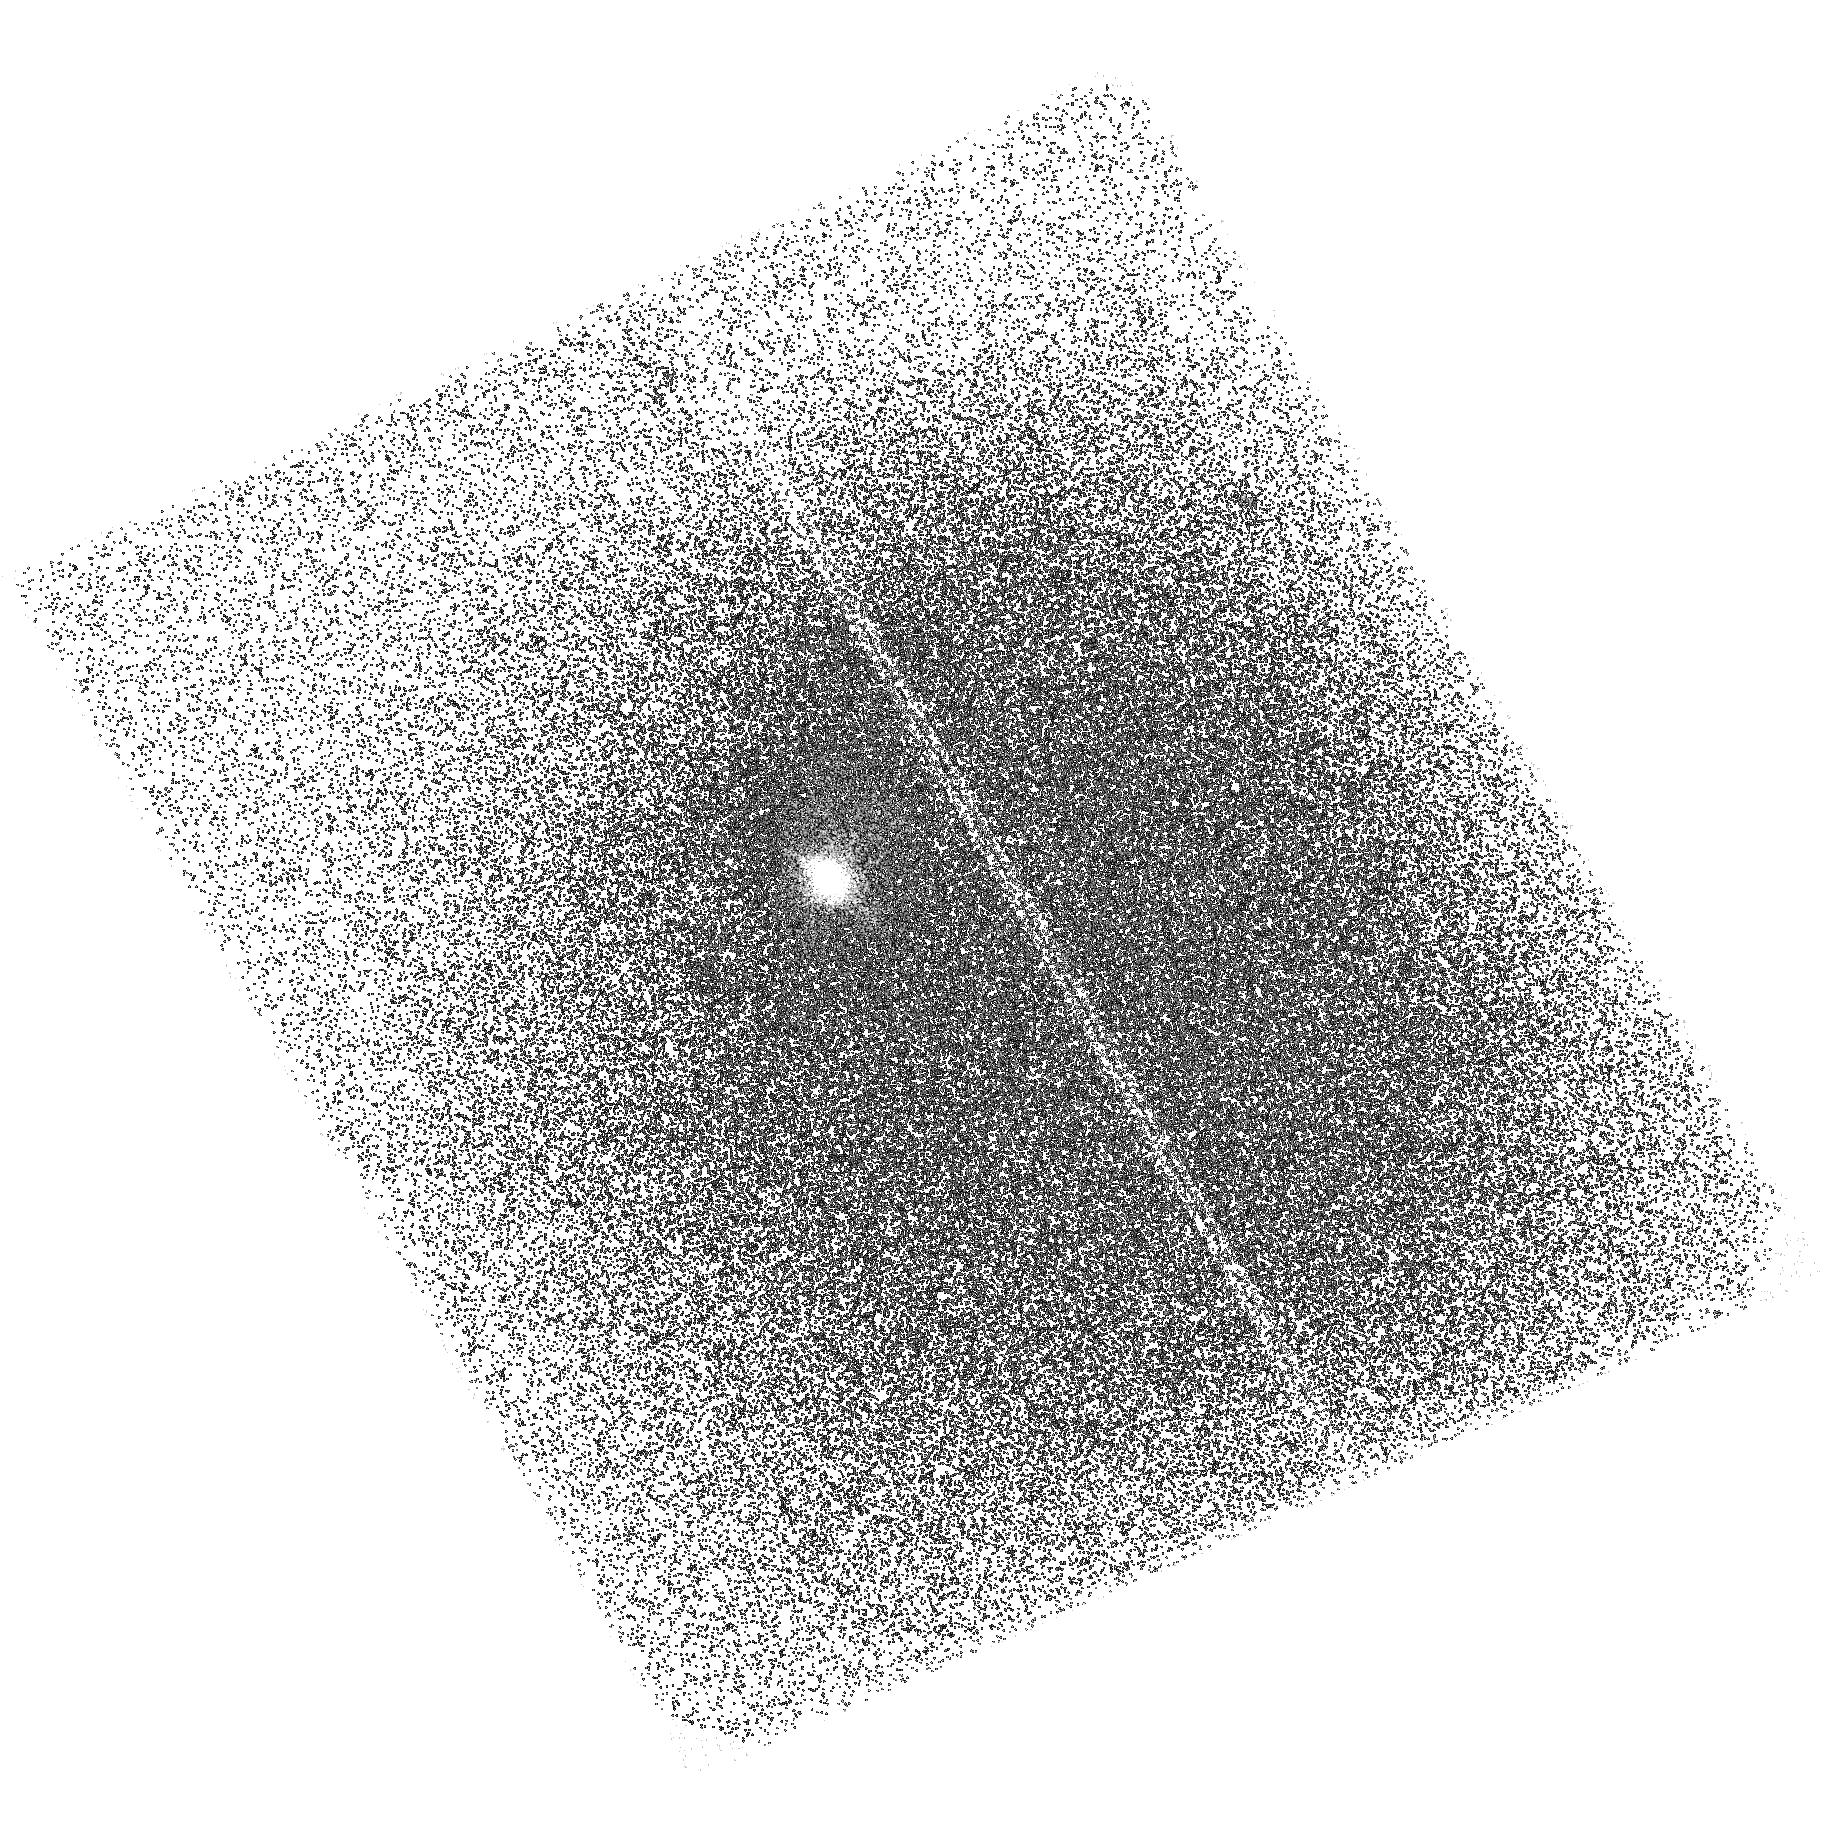
Target: GAL-115544-014740
Instrument: ACS/SBC
Filter: F140LP
Exposure: 37 min
Observation ID: hst_14749_02_acs_sbc_f140lp_jd4x02

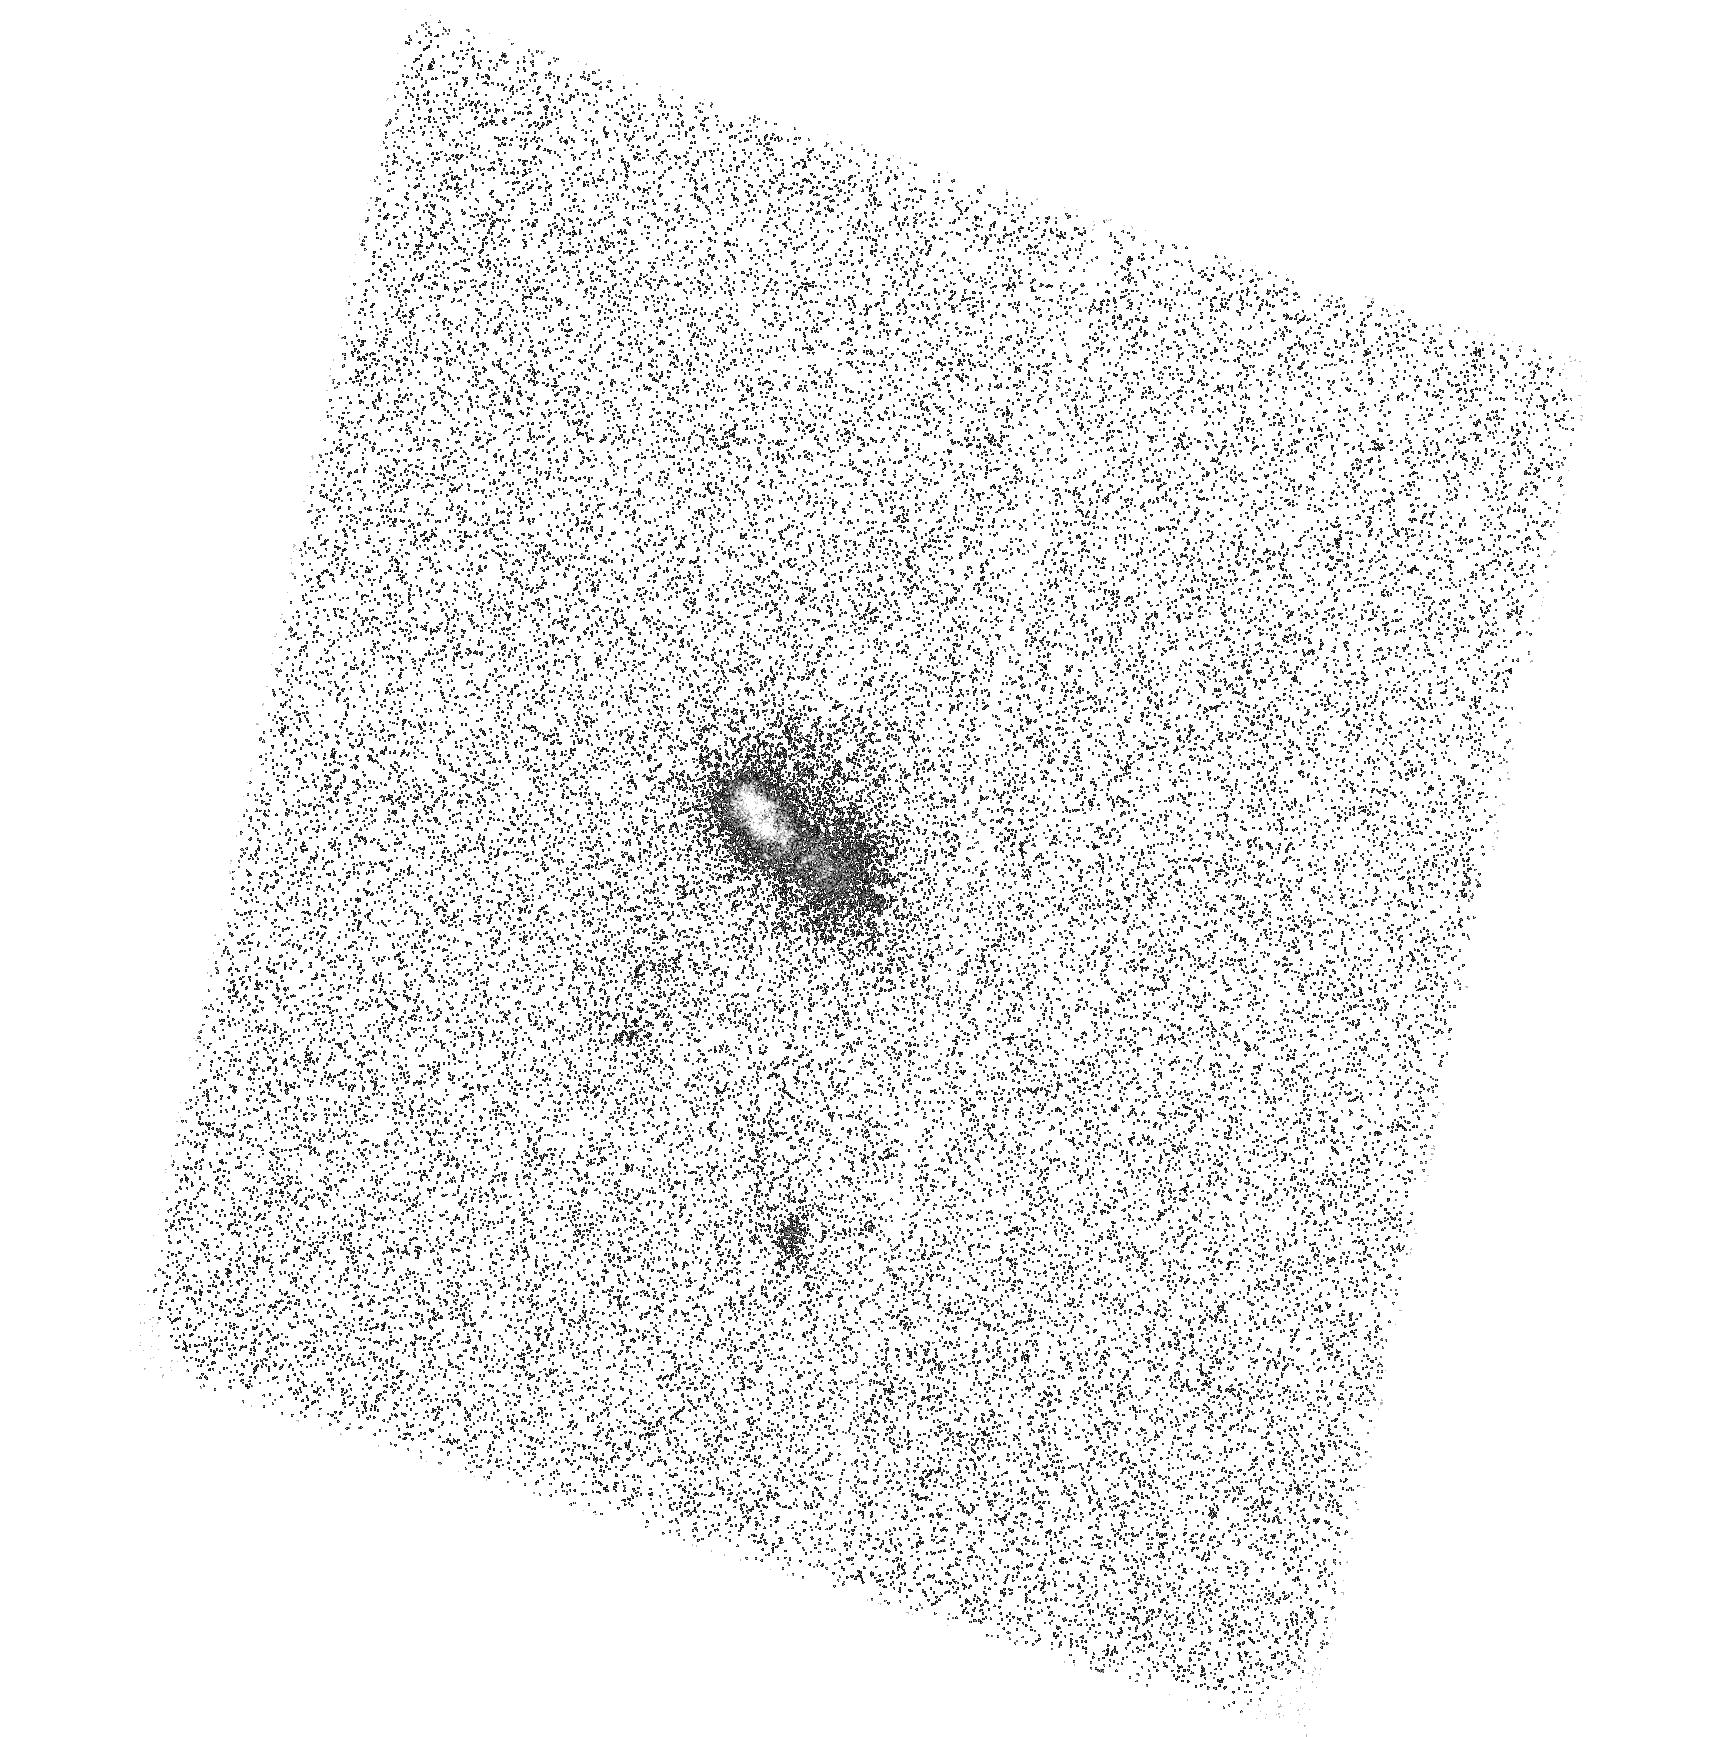
Target: GAL-224024-092748
Instrument: ACS/SBC
Filter: F140LP
Exposure: 37 min
Observation ID: hst_14749_03_acs_sbc_f140lp_jd4x03

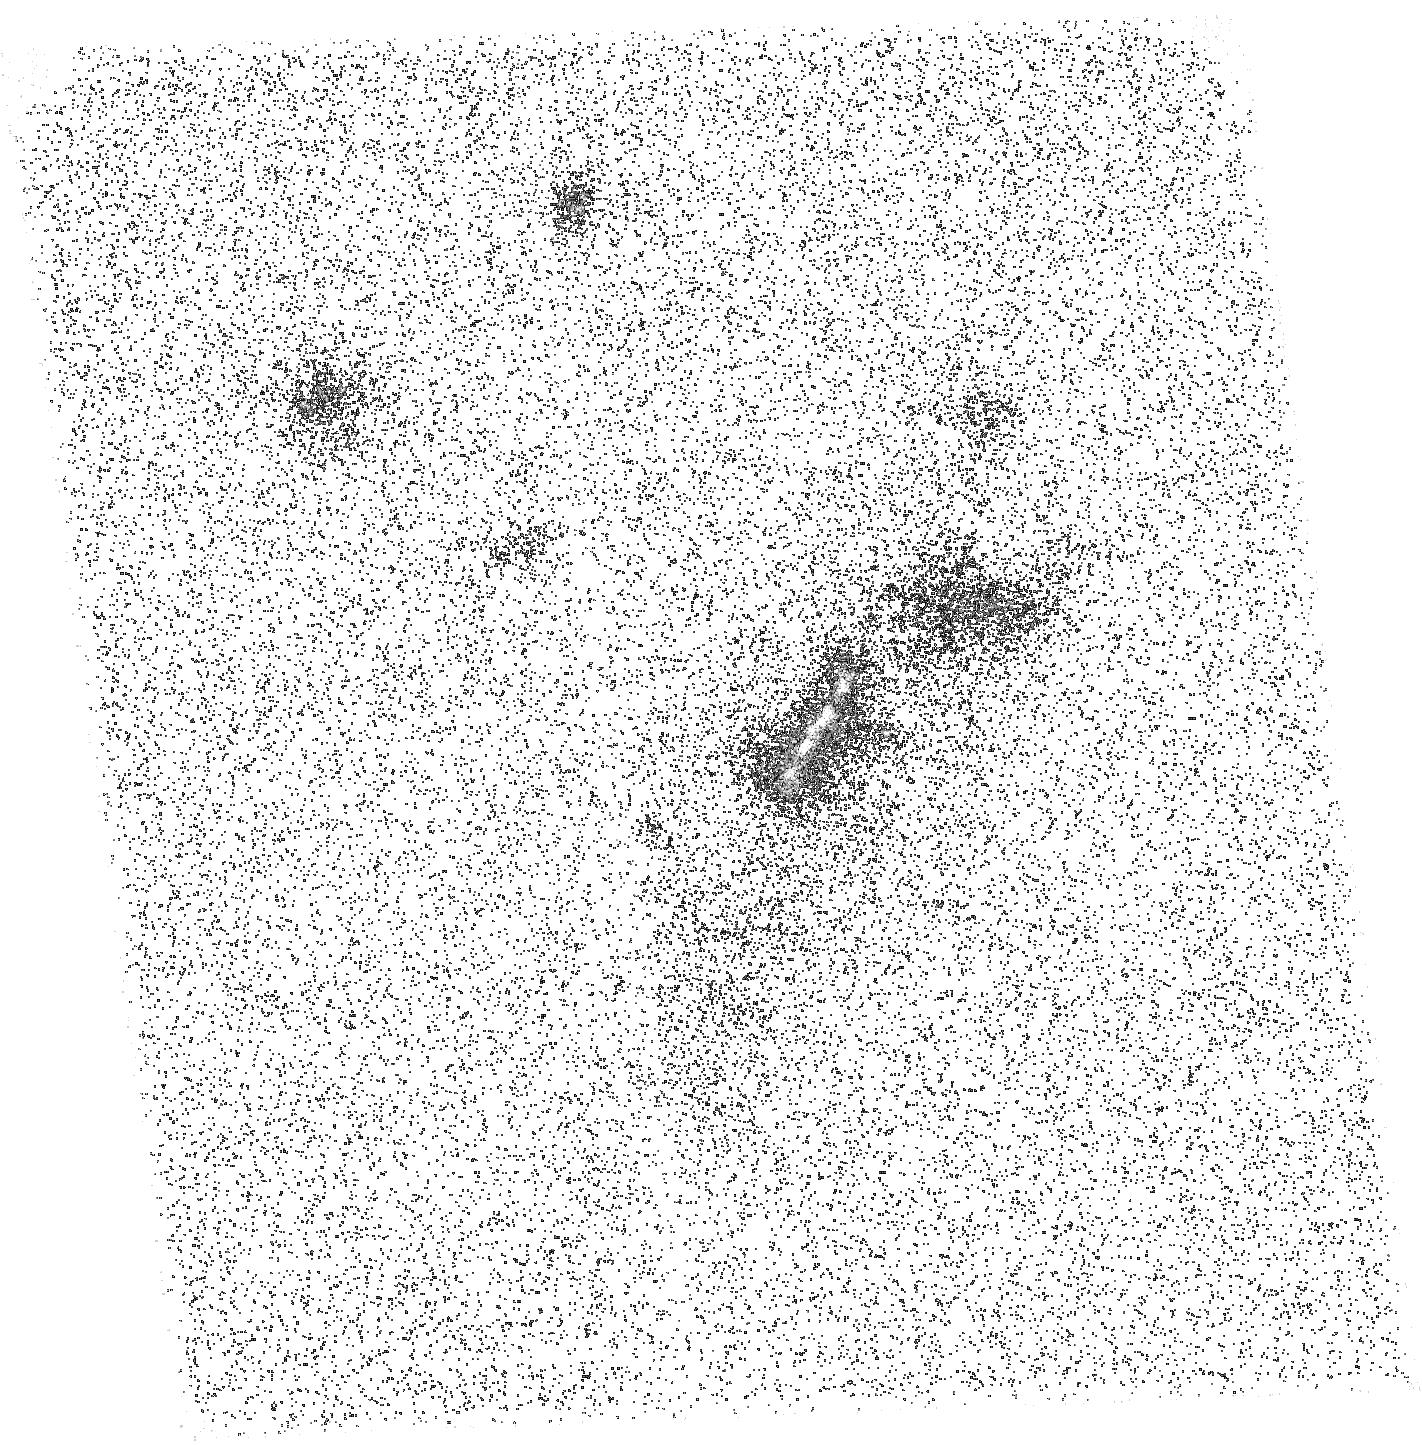
Target: GAL-011341+010608
Instrument: ACS/SBC
Filter: F140LP
Exposure: 37 min
Observation ID: hst_14749_01_acs_sbc_f140lp_jd4x01

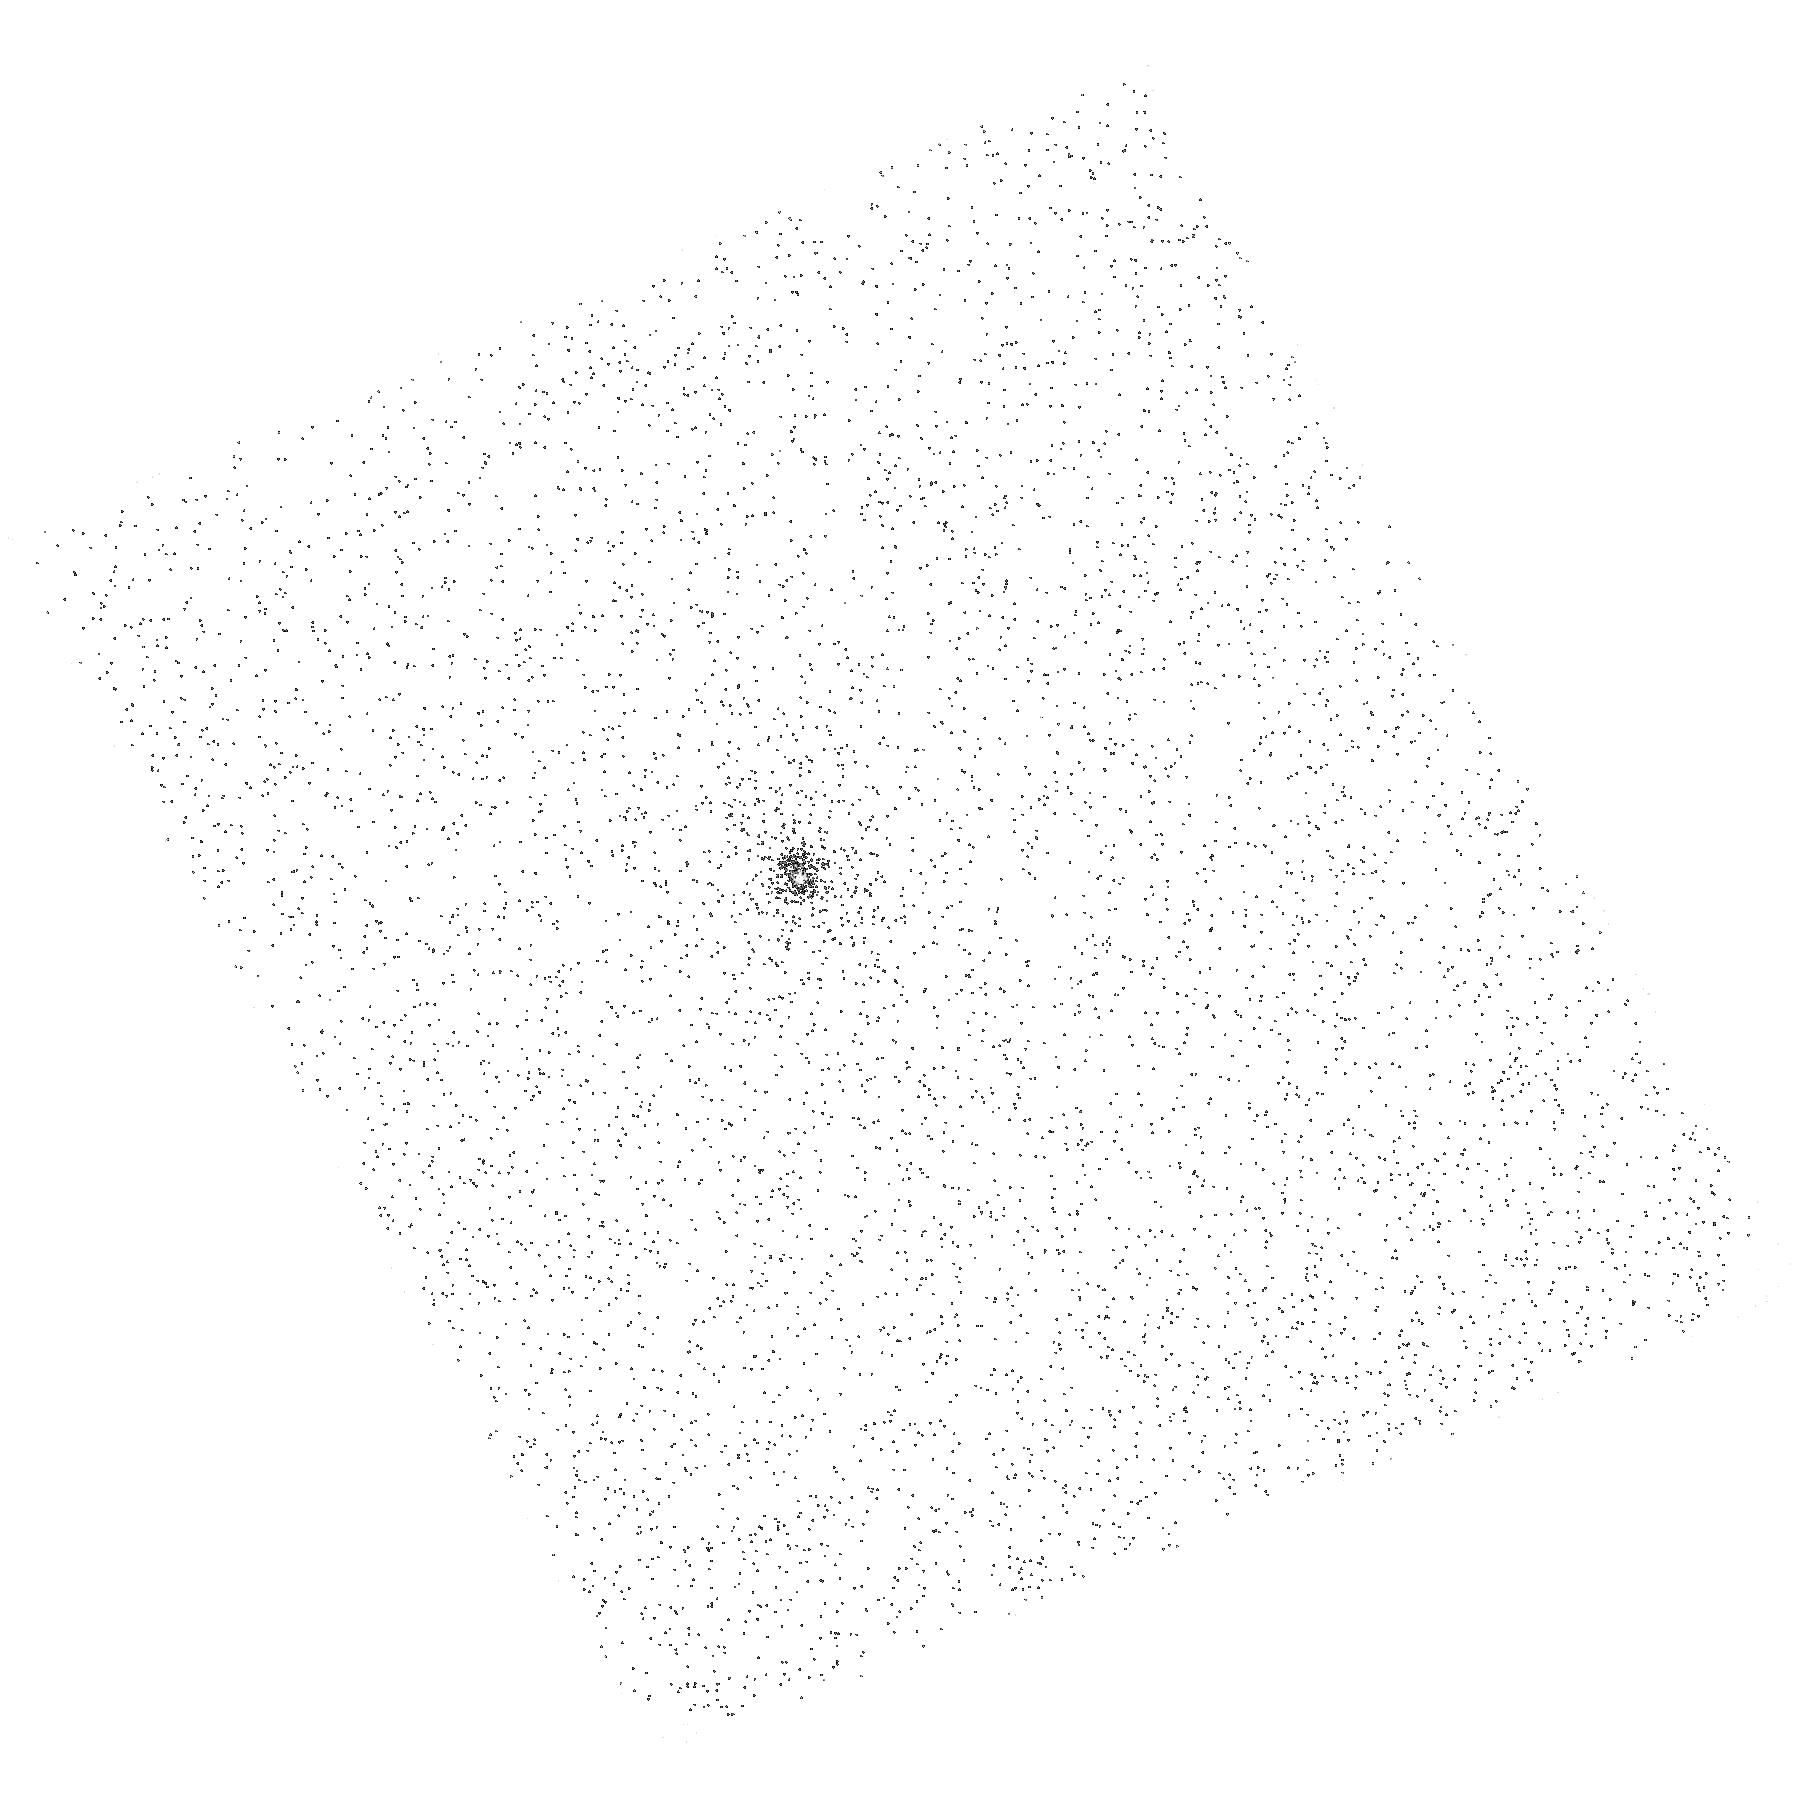
Target: GAL-115544-014740
Instrument: ACS/SBC
Filter: F165LP
Exposure: 10 min
Observation ID: hst_14749_52_acs_sbc_f165lp_jd4x52

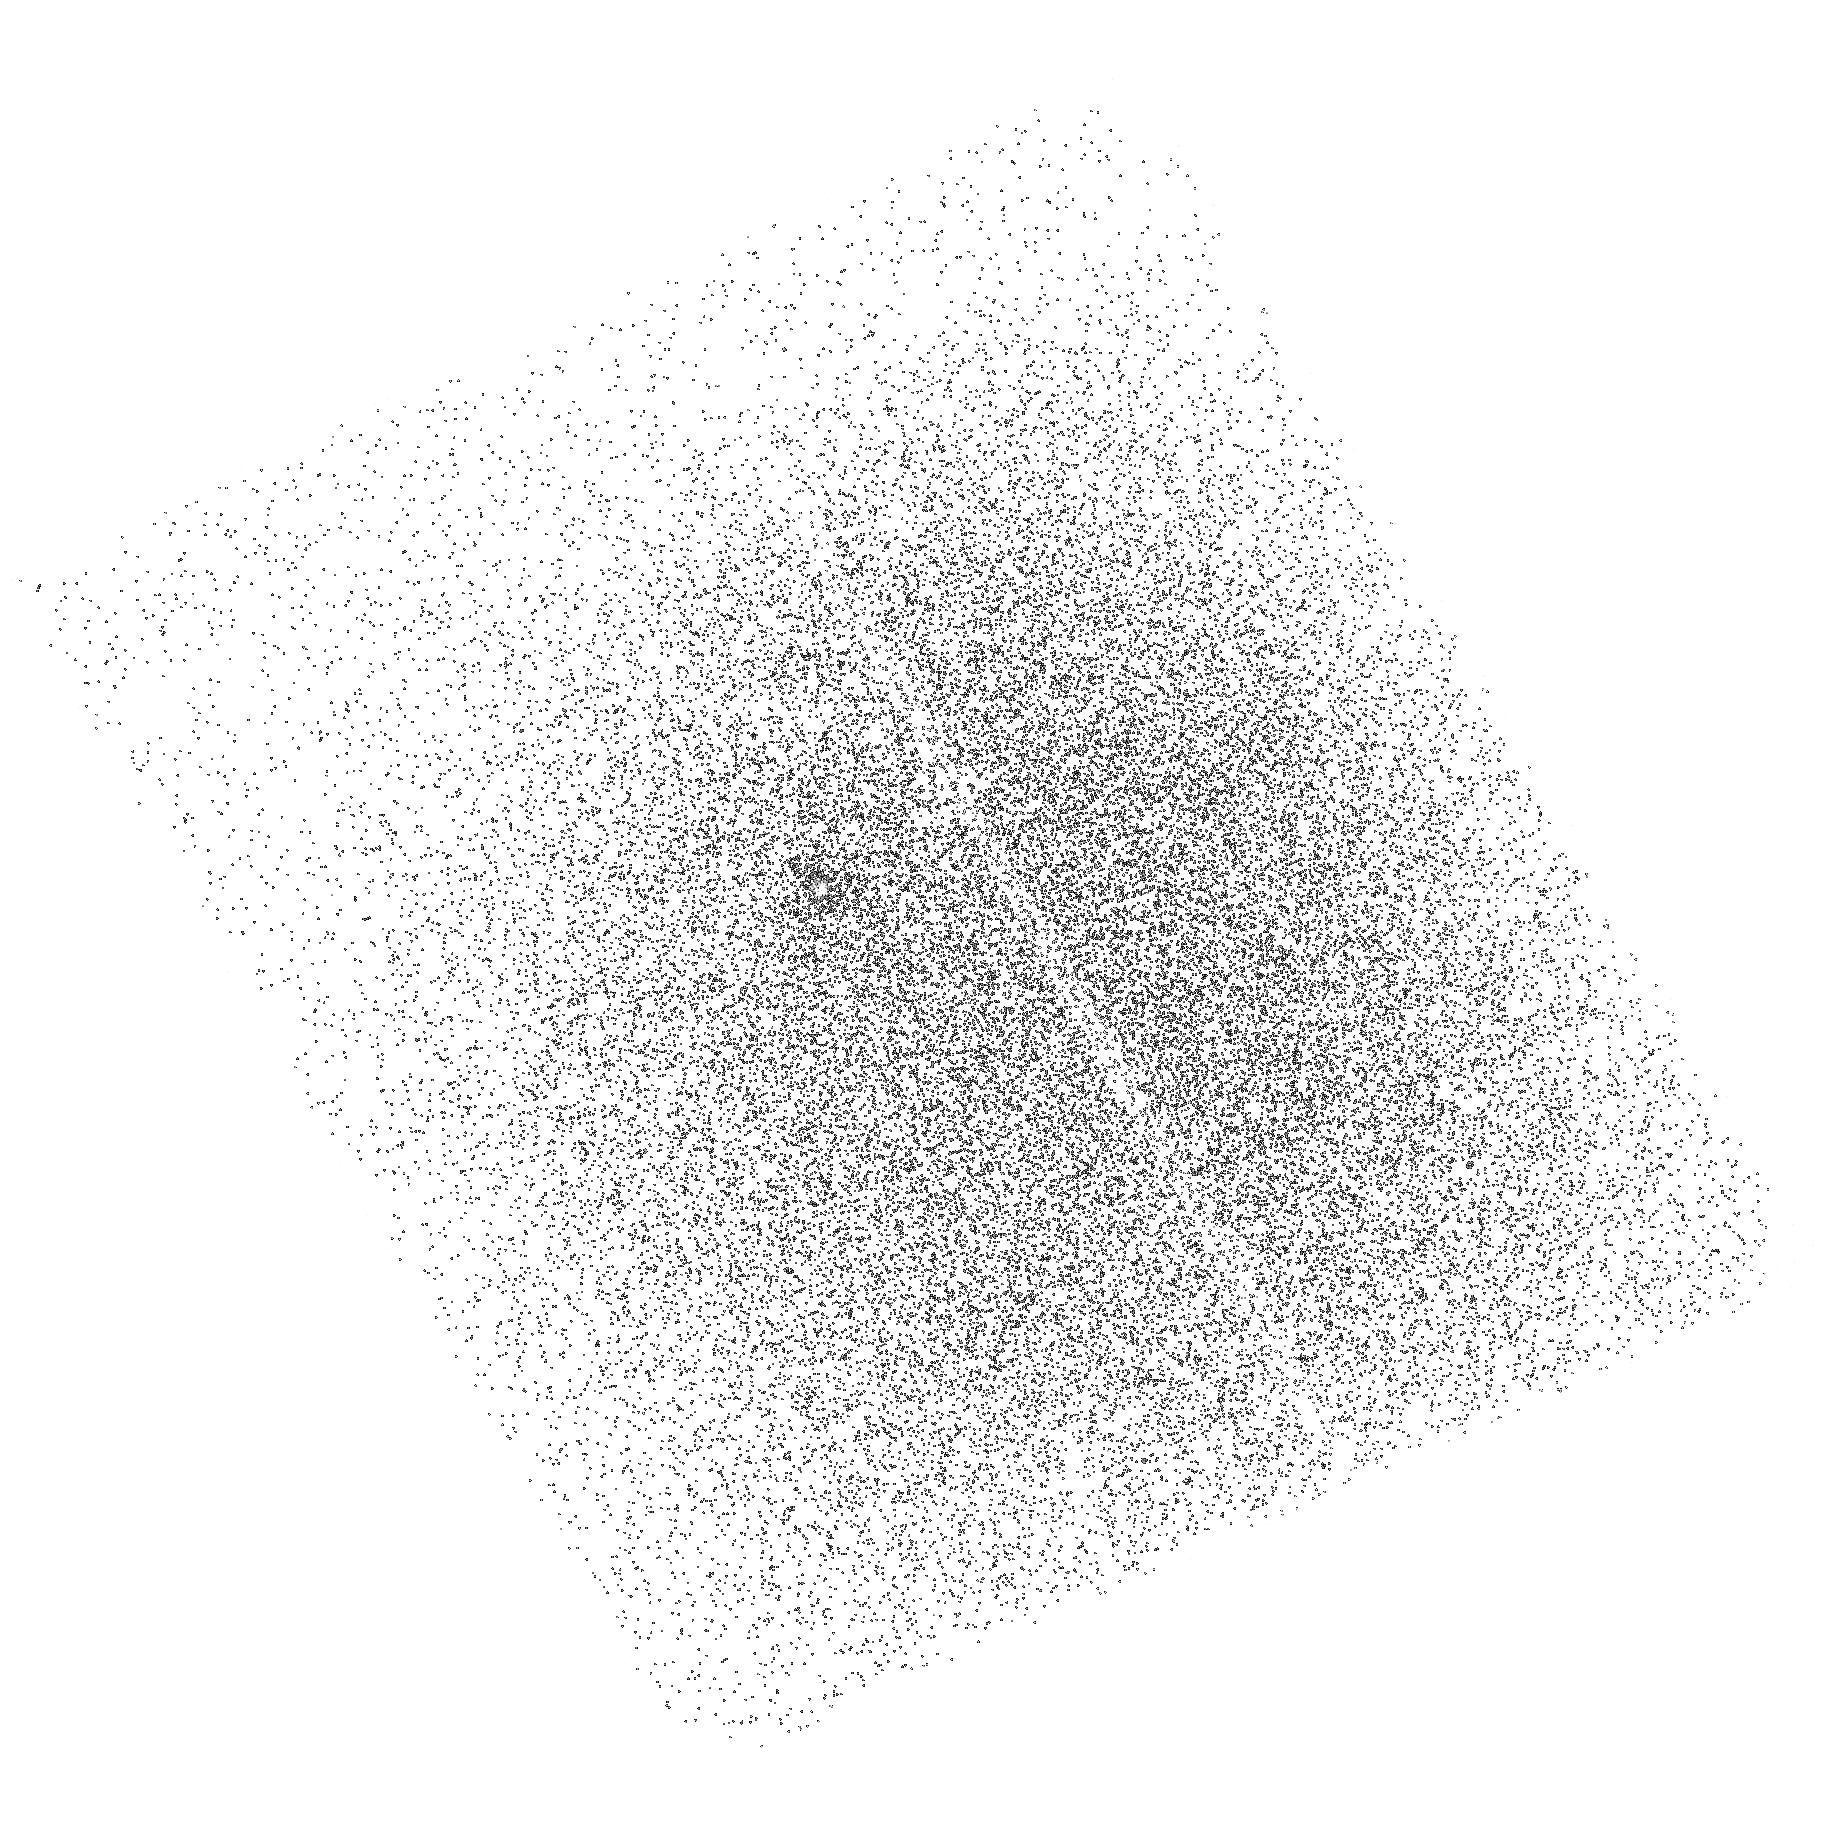
Target: GAL-115544-014740
Instrument: ACS/SBC
Filter: F165LP
Exposure: 10 min
Observation ID: hst_14749_02_acs_sbc_f165lp_jd4x02

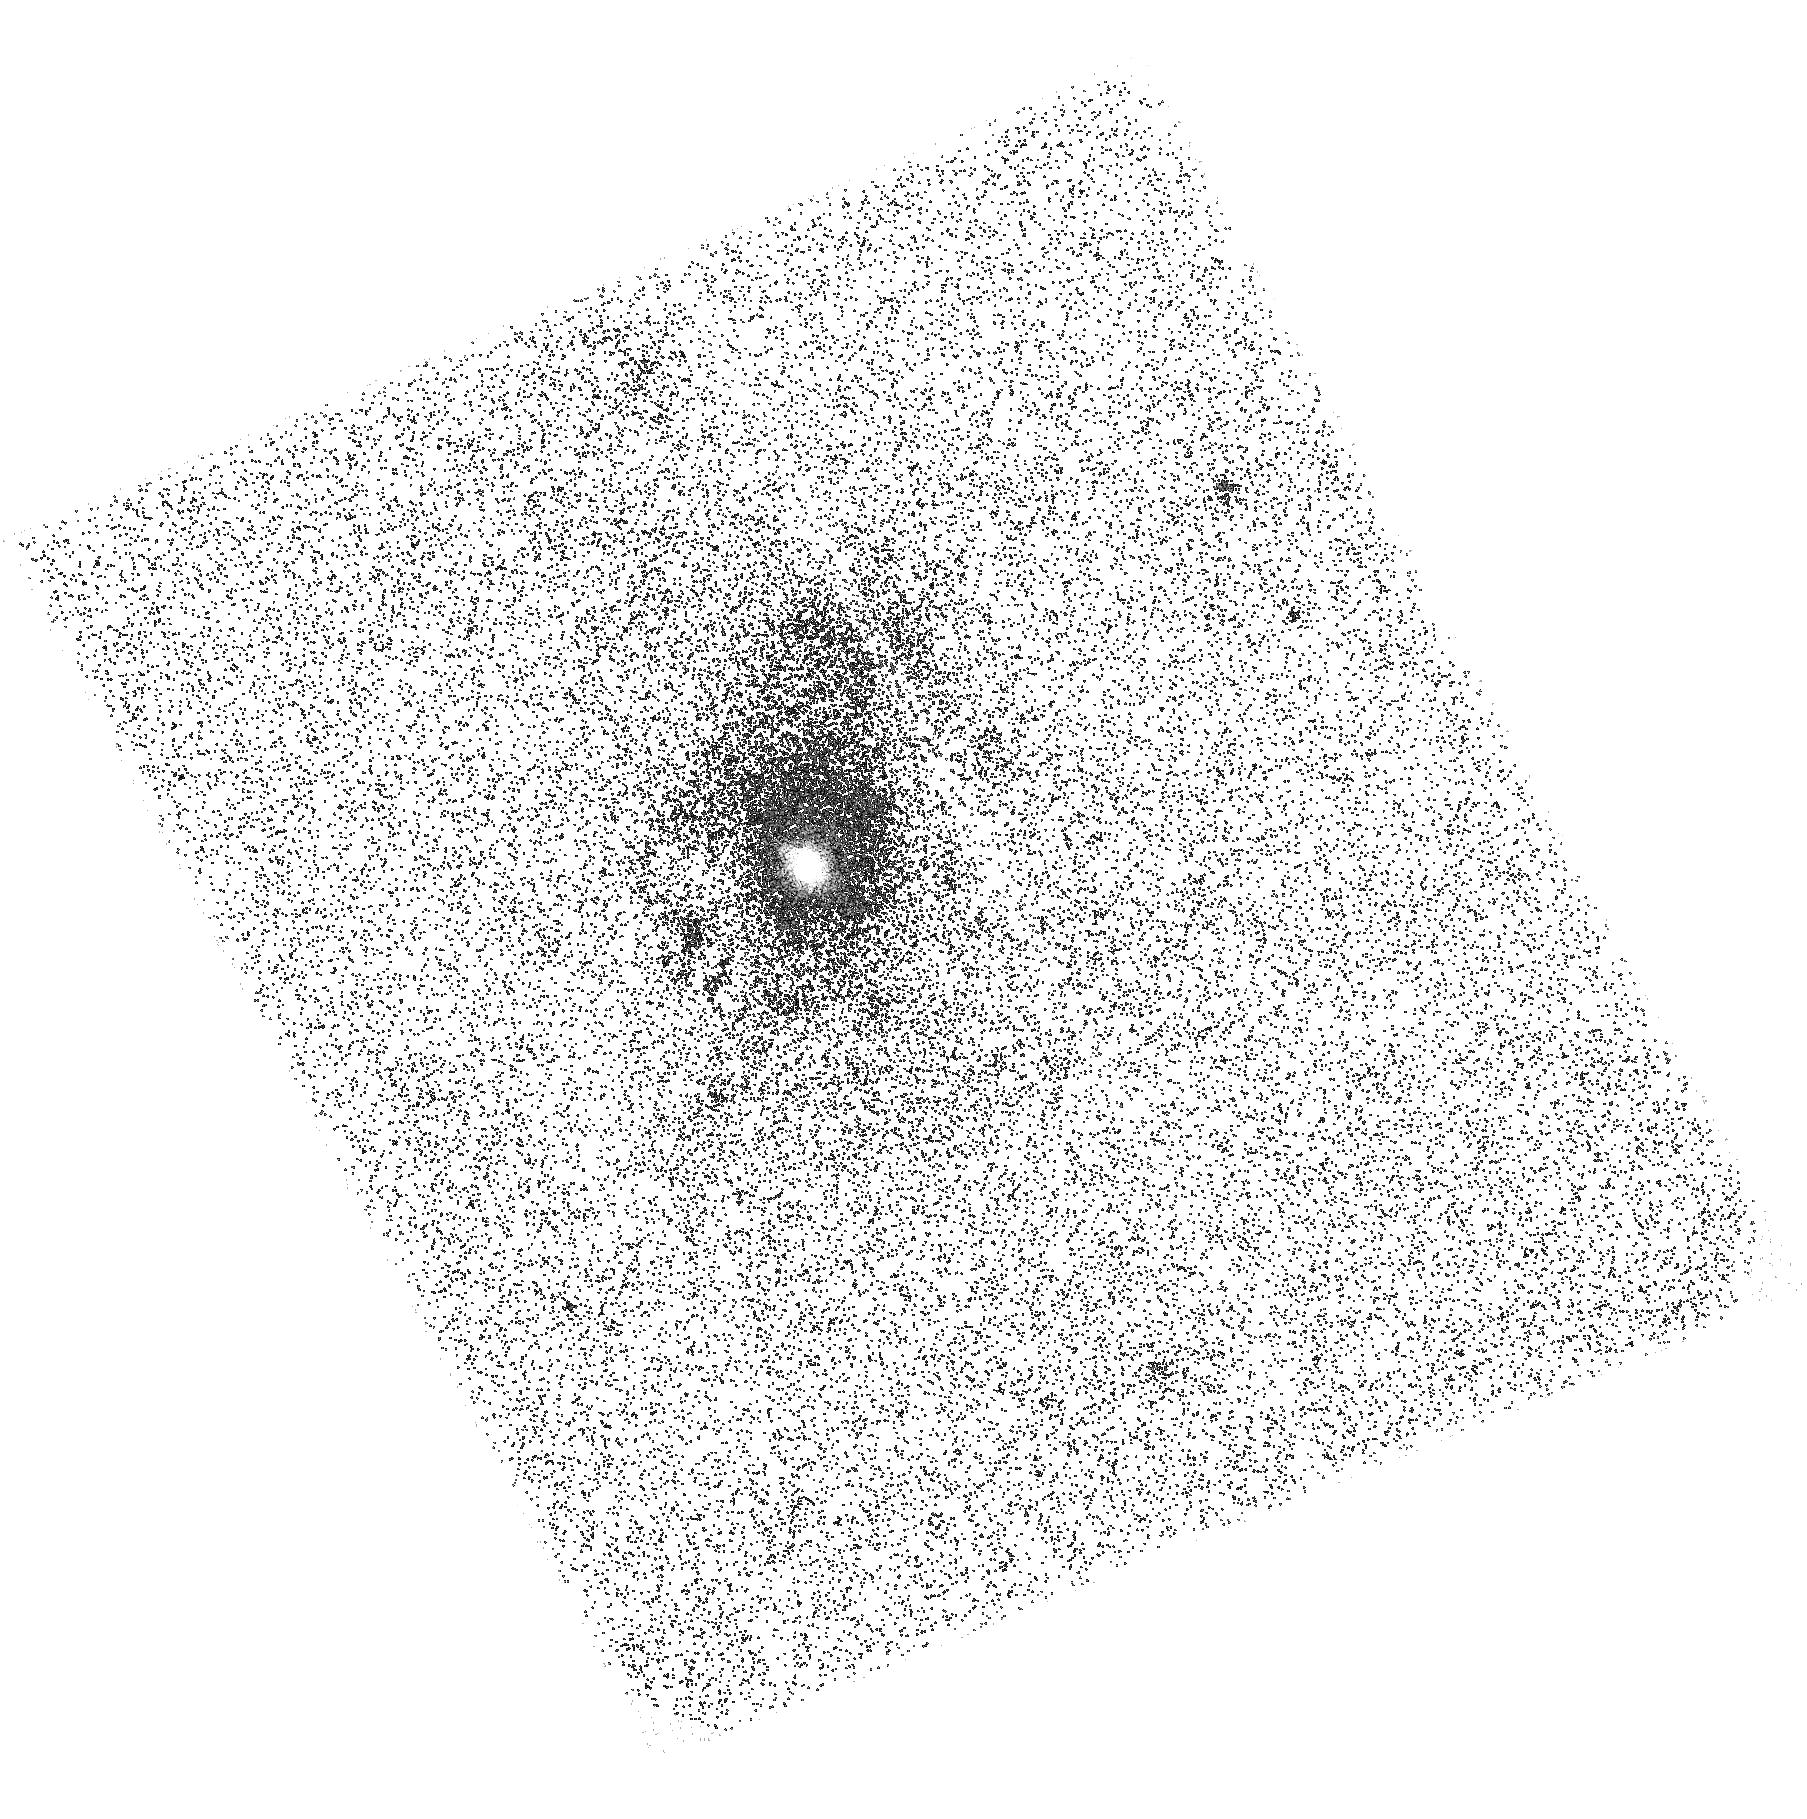
Target: GAL-115544-014740
Instrument: ACS/SBC
Filter: F140LP
Exposure: 37 min
Observation ID: hst_14749_52_acs_sbc_f140lp_jd4x52

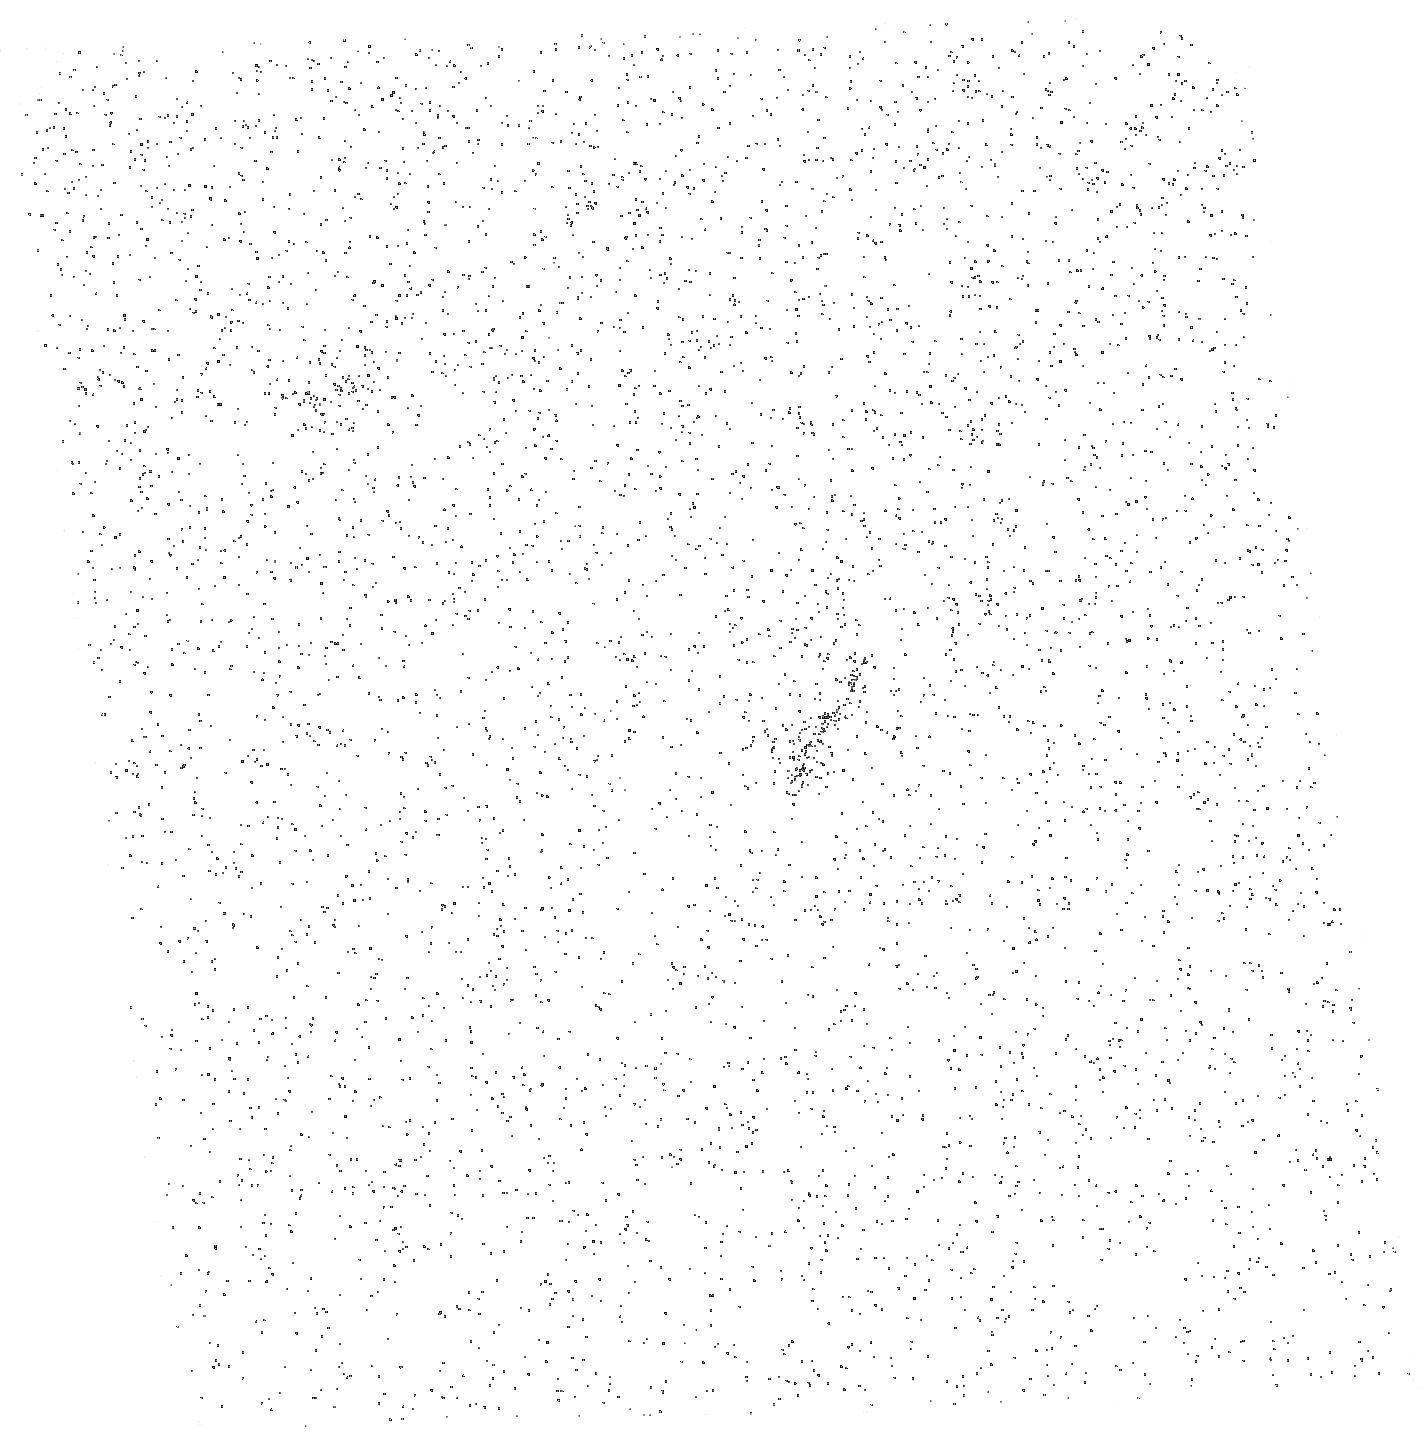
Target: GAL-011341+010608
Instrument: ACS/SBC
Filter: F165LP
Exposure: 10 min
Observation ID: hst_14749_01_acs_sbc_f165lp_jd4x01

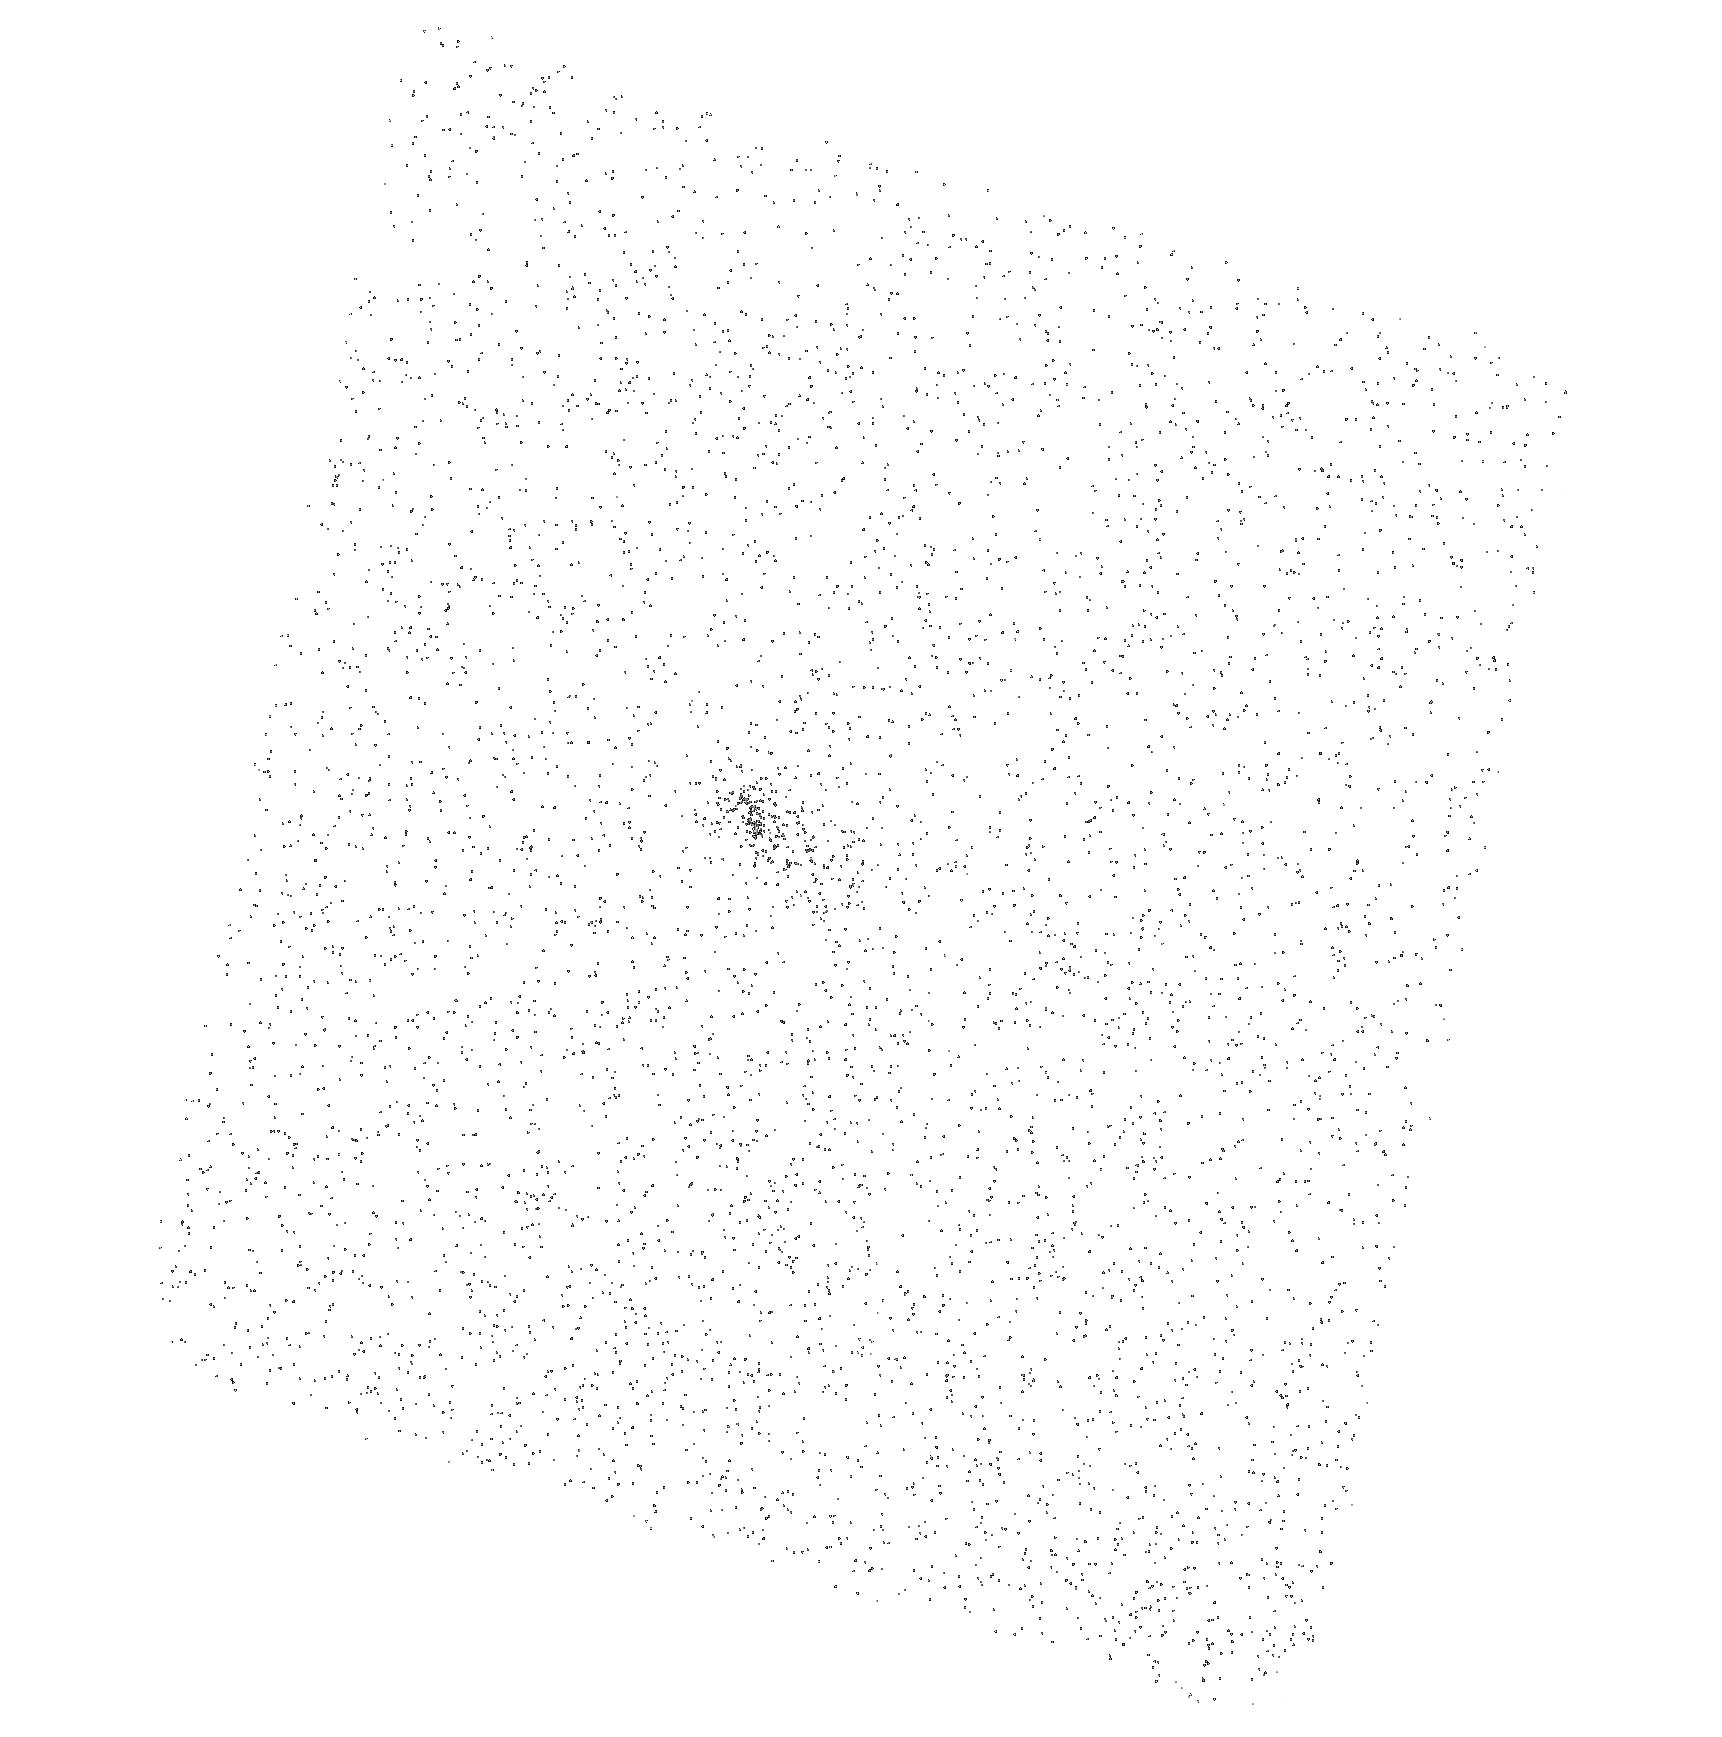
Target: GAL-224024-092748
Instrument: ACS/SBC
Filter: F165LP
Exposure: 10 min
Observation ID: hst_14749_03_acs_sbc_f165lp_jd4x03

Low redshift Lyman-alpha blobs (PI: Schirmer, Mischa)

Lyman-alpha blobs (LABs) are luminous nebula at redshifts of 2 and beyond. Their nature and ionization sources are mysterious. The lack of accessible diagnostic emission lines and the poorly understood Lyman-alpha escape mechanism have so far prevented a consistent physical picture of LABs. We suggest that many LABs harbor transient AGN that have recently and quickly faded from our view; the Ly-alpha photons from the earlier quasar phase, however, are resonantly scattered and slowly released over times much longer than the LABs' light crossing time. These ionization echoes naturally explain the severe power deficits observed in LABs. We have identified a rare population of ultra-luminous [OIII] ionization echoes around transient AGN at redshifts z=0.3. They share many characteristics of LABs, including high Lyman-alpha luminosities of up to 7e43 erg/s as suggested by GALEX FUV images. We ask to observe three targets to verify the strong Lyman-alpha emission using ACS/SBC. This would prove that LABs may still exist in the Universe 7 billion years later than most other LABs known. It would also show that fading AGN explain the power deficits of many LABs, solving a puzzle that has been standing for over a decade. This proposal exploits the unique far-UV capabilities of HST.